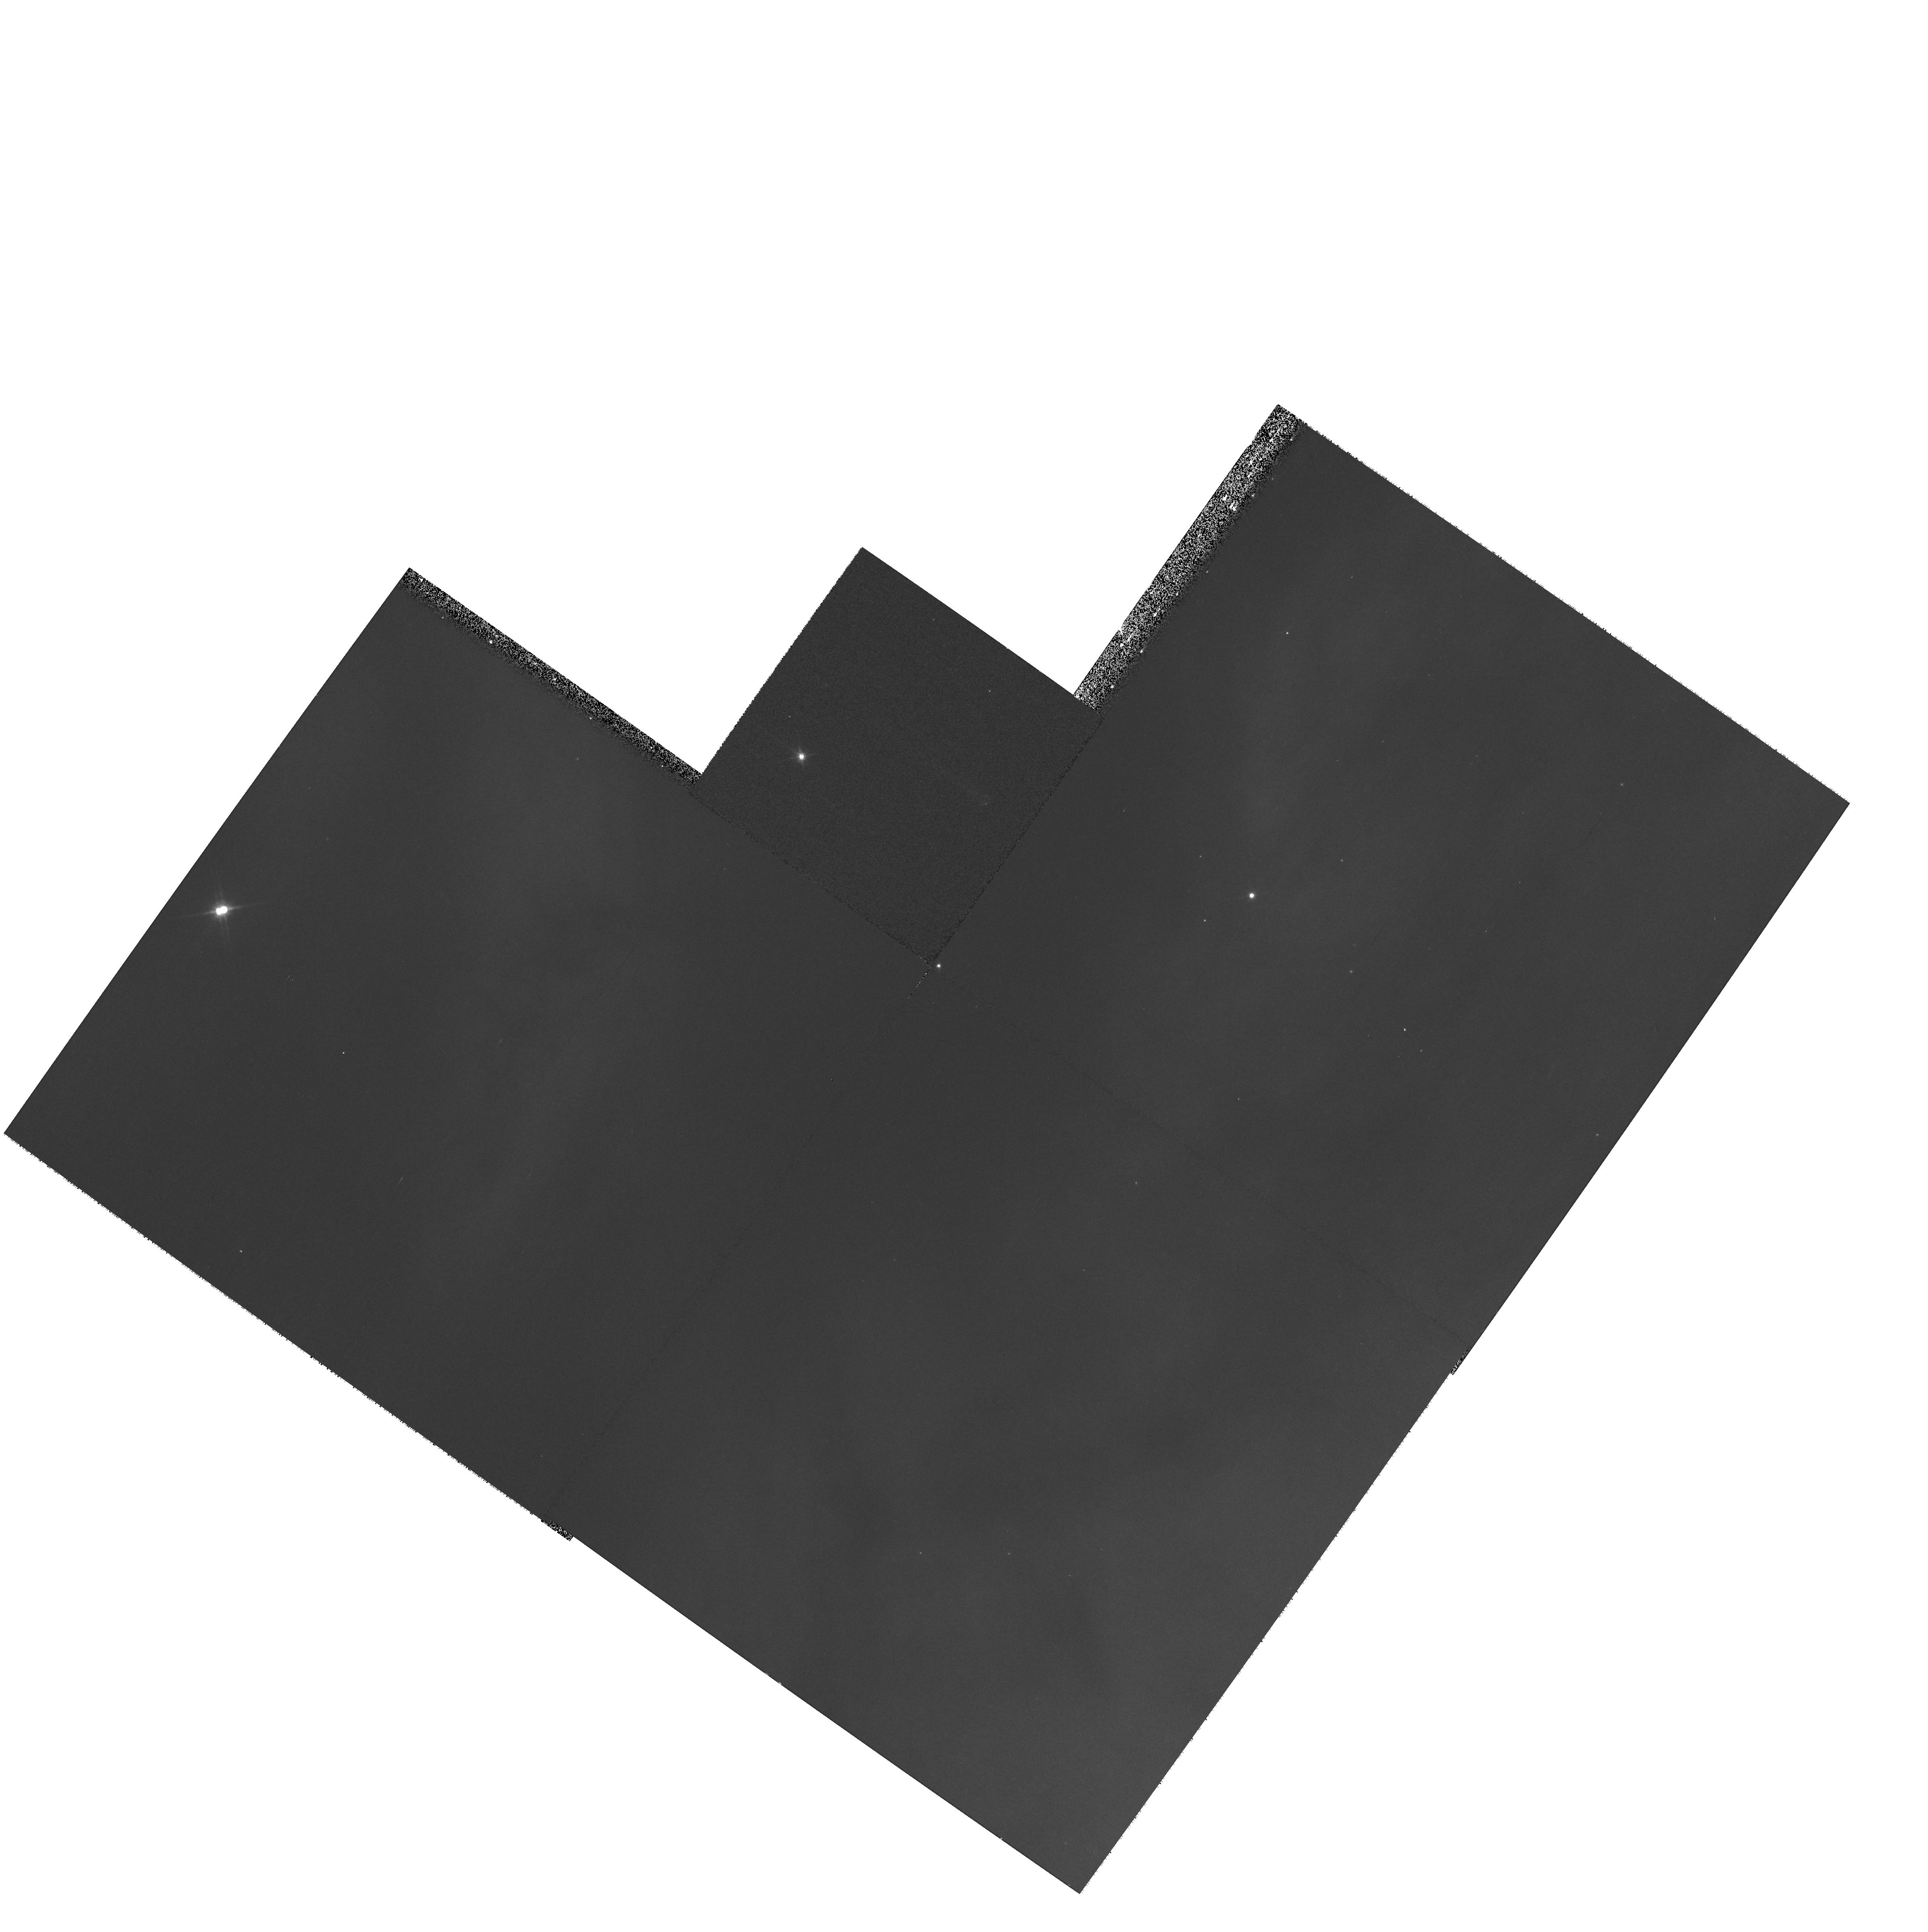
Target: field at RA 85.367°, Dec -1.798°
Instrument: WFPC2/PC
Filter: F814W
Exposure: 9 min
Observation ID: hst_9424_12_wfpc2_pc_f814w_u8ee12

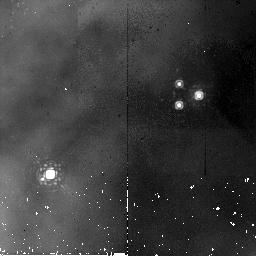
Target: NGC2024-VLA11
Instrument: NICMOS/NIC2
Filter: F187N
Exposure: 19 min
Observation ID: n8ee07010

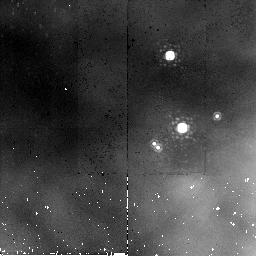
Target: NGC2024-VLA10
Instrument: NICMOS/NIC2
Filter: F187N
Exposure: 19 min
Observation ID: n8ee06010

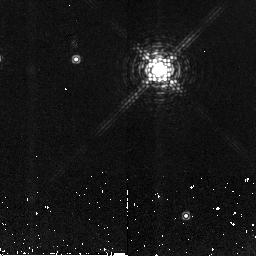
Target: NGC2024-VLA1
Instrument: NICMOS/NIC2
Filter: F190N
Exposure: 19 min
Observation ID: n8ee01020

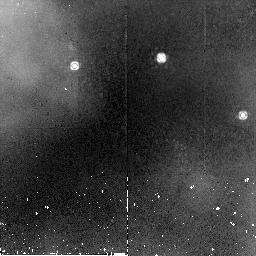
Target: NGC2024-VLA16
Instrument: NICMOS/NIC2
Filter: F187N
Exposure: 19 min
Observation ID: n8ee10010

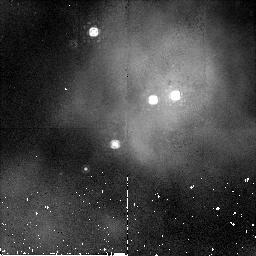
Target: NGC2024-VLA15
Instrument: NICMOS/NIC2
Filter: F187N
Exposure: 19 min
Observation ID: n8ee09010

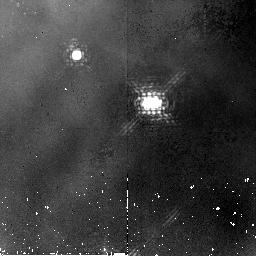
Target: NGC2024-VLA5
Instrument: NICMOS/NIC2
Filter: F187N
Exposure: 19 min
Observation ID: n8ee04010

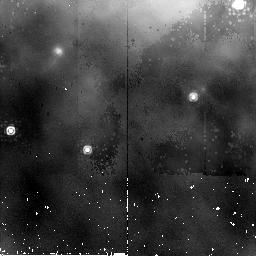
Target: NGC2024-VLA20
Instrument: NICMOS/NIC2
Filter: F187N
Exposure: 19 min
Observation ID: n8ee13010

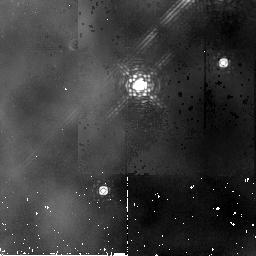
Target: NGC2024-VLA19
Instrument: NICMOS/NIC2
Filter: F187N
Exposure: 19 min
Observation ID: n8ee12010

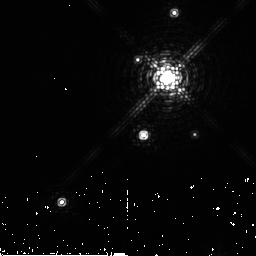
Target: NGC2024-VLA2-VLA3
Instrument: NICMOS/NIC2
Filter: F190N
Exposure: 19 min
Observation ID: n8ee02020

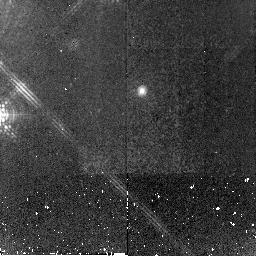
Target: NGC2024-VLA4
Instrument: NICMOS/NIC2
Filter: F190N
Exposure: 19 min
Observation ID: n8ee03020

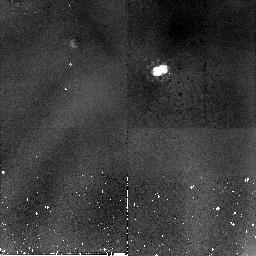
Target: NGC2024-VLA7
Instrument: NICMOS/NIC2
Filter: F187N
Exposure: 19 min
Observation ID: n8ee14010

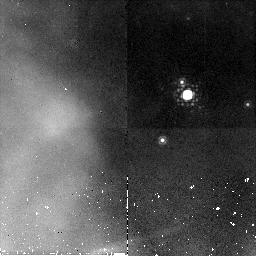
Target: NGC2024-VLA8
Instrument: NICMOS/NIC2
Filter: F187N
Exposure: 19 min
Observation ID: n8ee05010

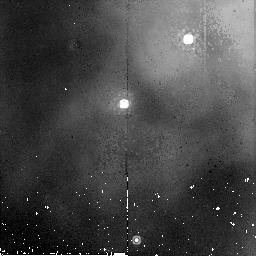
Target: NGC2024-VLA12-VLA13
Instrument: NICMOS/NIC2
Filter: F187N
Exposure: 19 min
Observation ID: n8ee08010

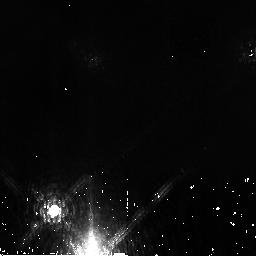
Target: NGC2024-VLA17-VLA18
Instrument: NICMOS/NIC2
Filter: F190N
Exposure: 19 min
Observation ID: n8ee11020

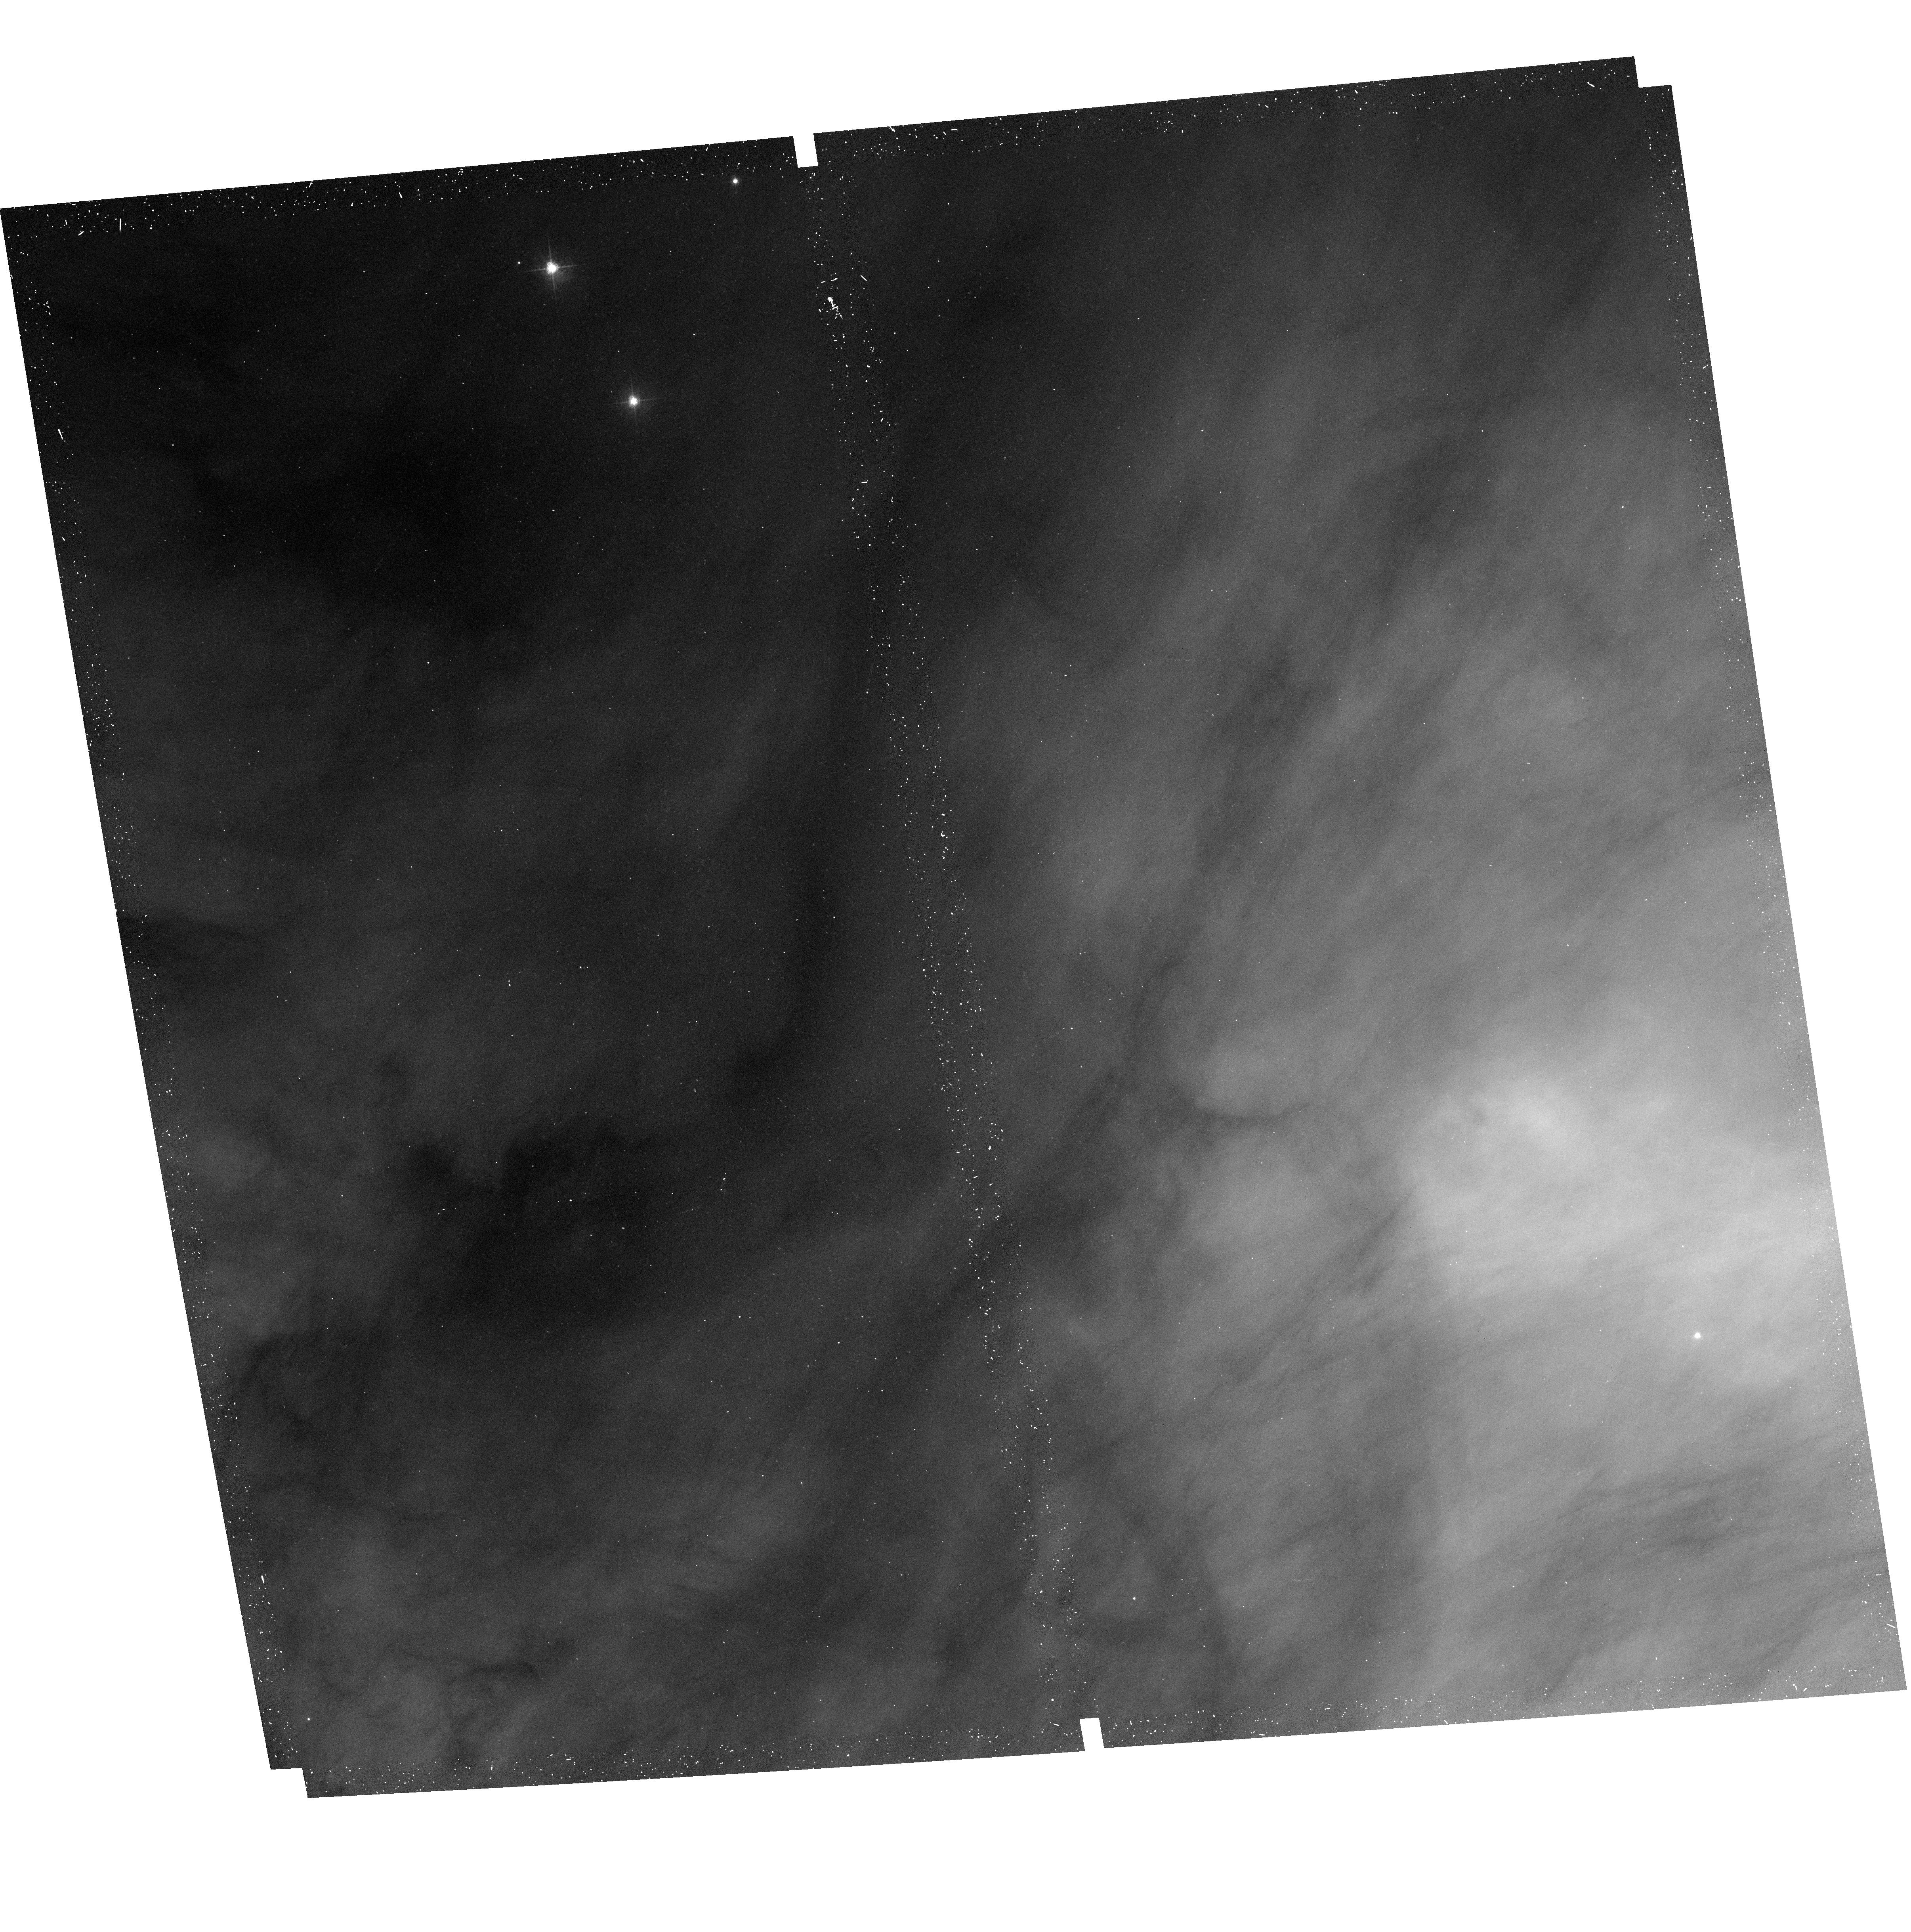
Target: field at RA 85.467°, Dec -1.744°
Instrument: ACS/WFC
Filter: F658N
Exposure: 17 min
Observation ID: hst_9424_08_acs_wfc_f658n_j8ee08

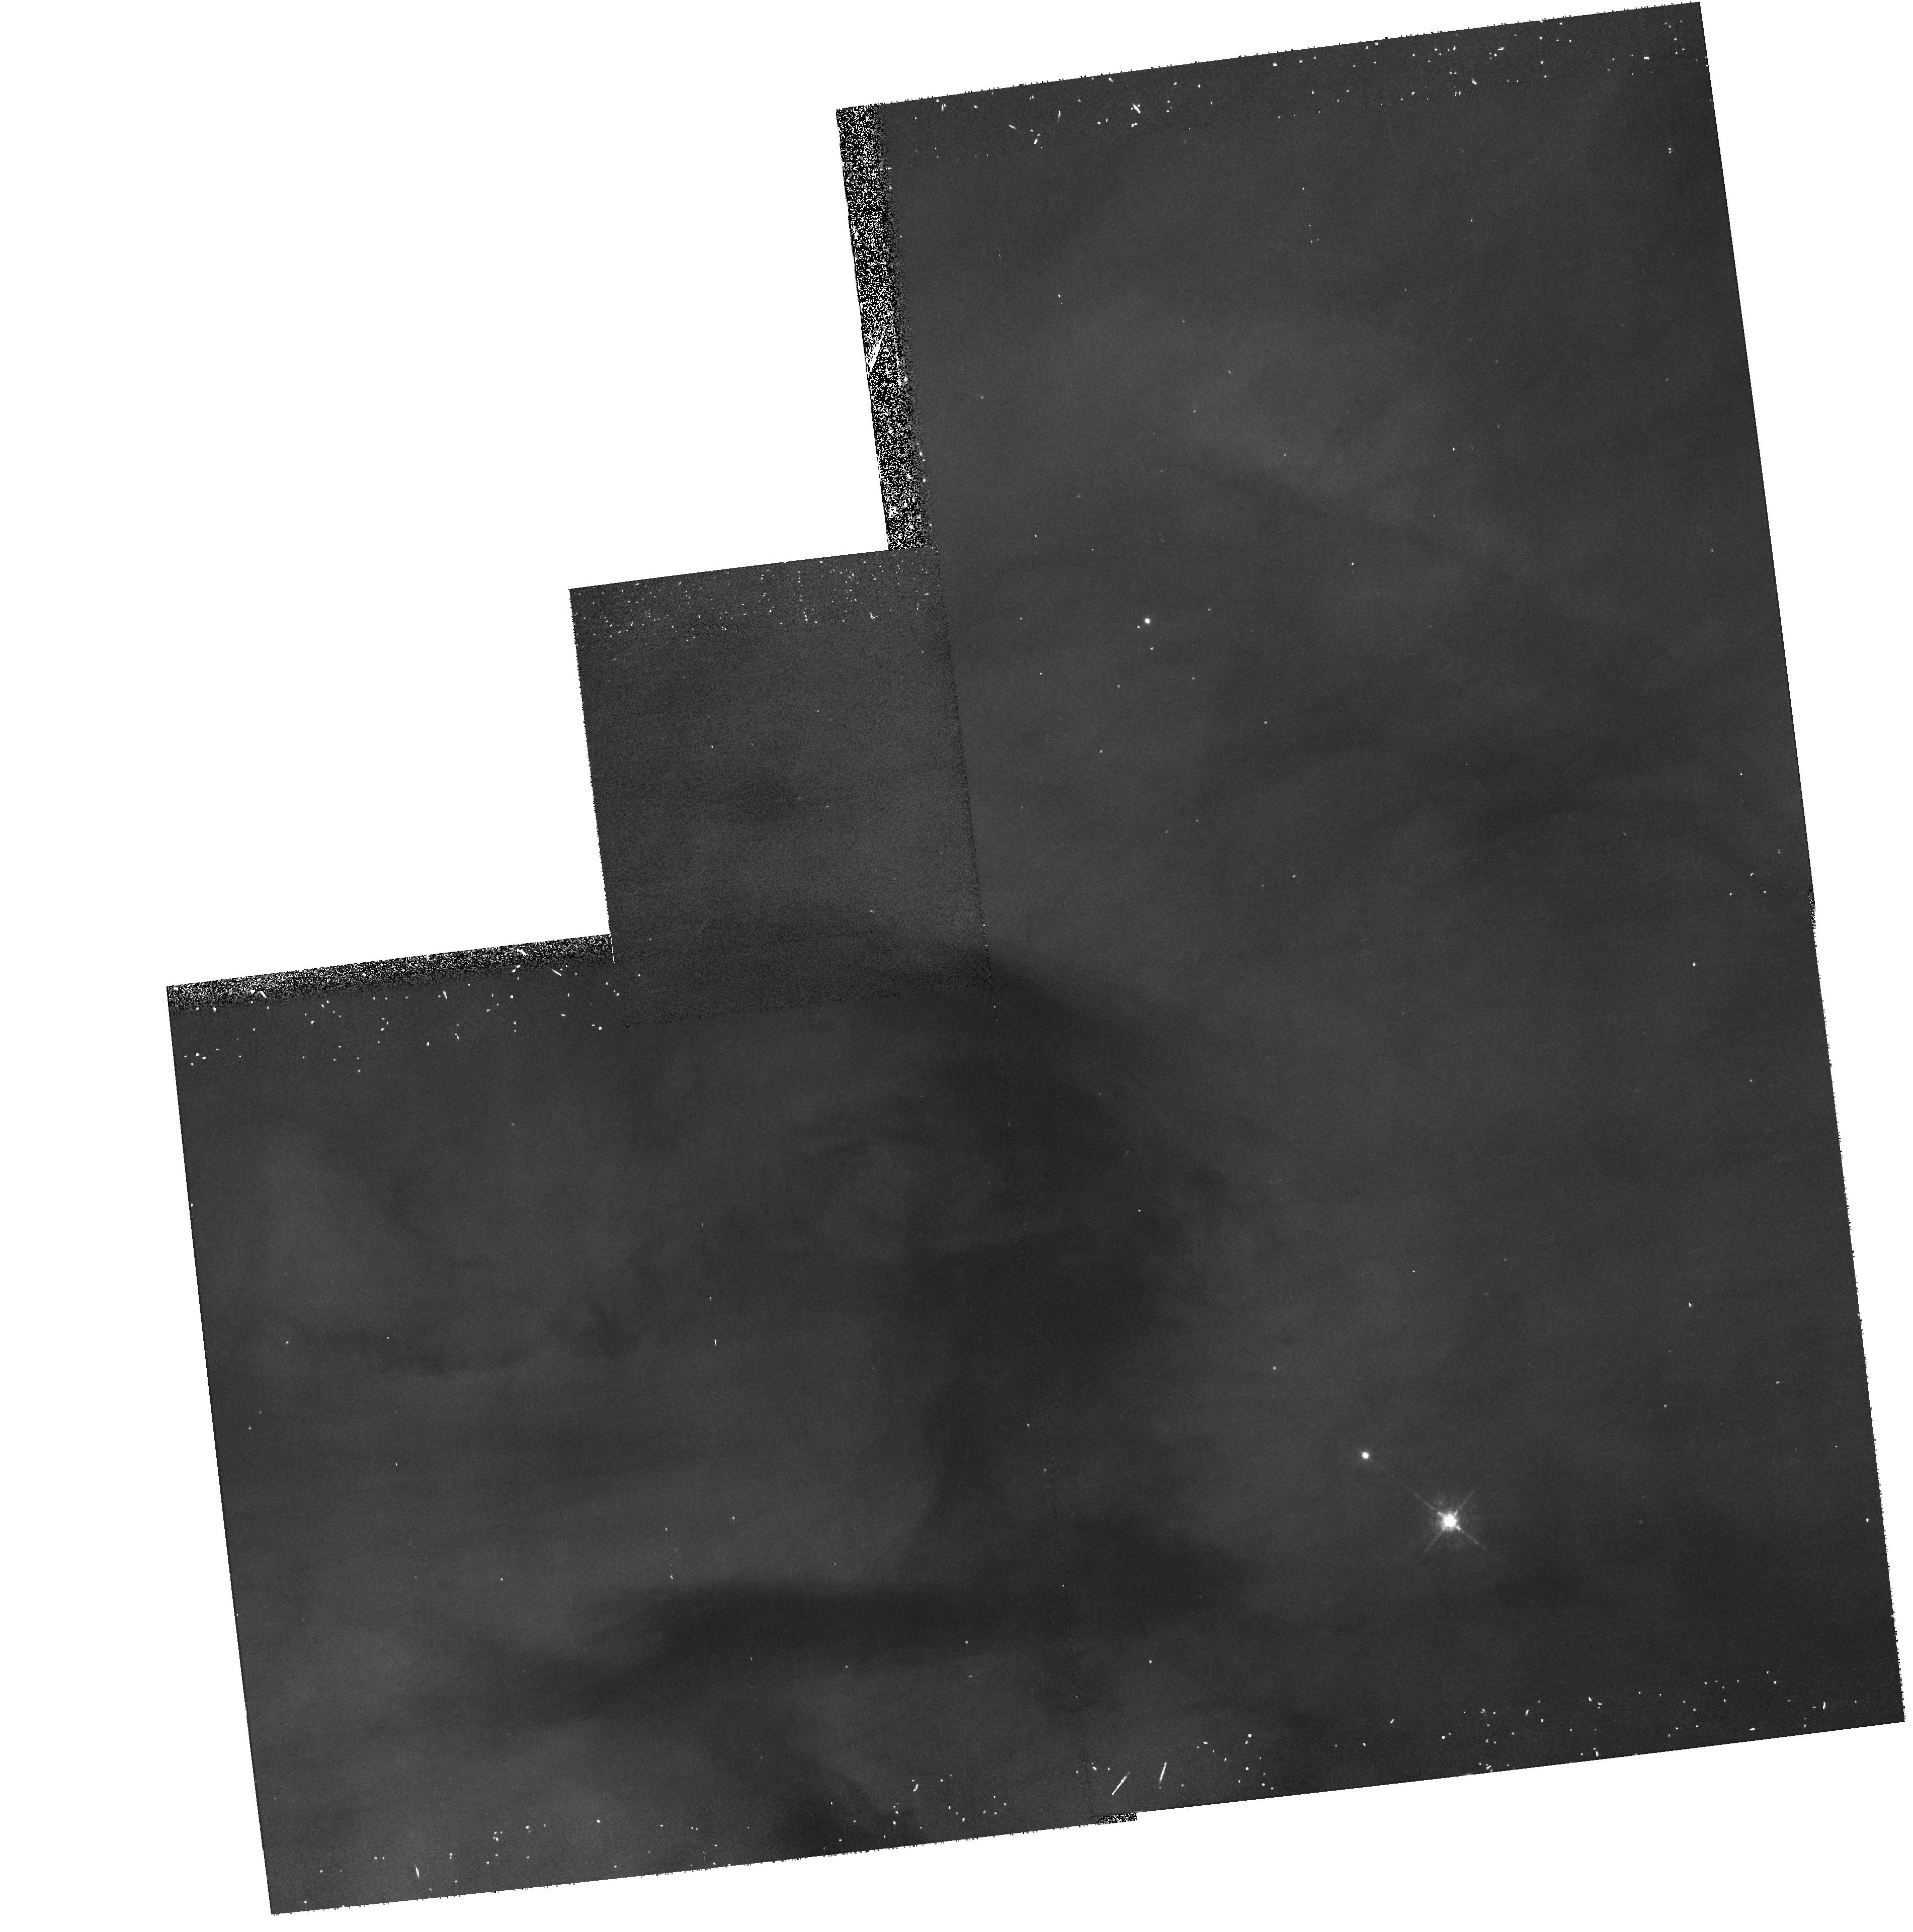
Target: field at RA 85.442°, Dec -1.783°
Instrument: WFPC2/PC
Filter: F656N
Exposure: 17 min
Observation ID: hst_9424_06_wfpc2_pc_f656n_u8ee06

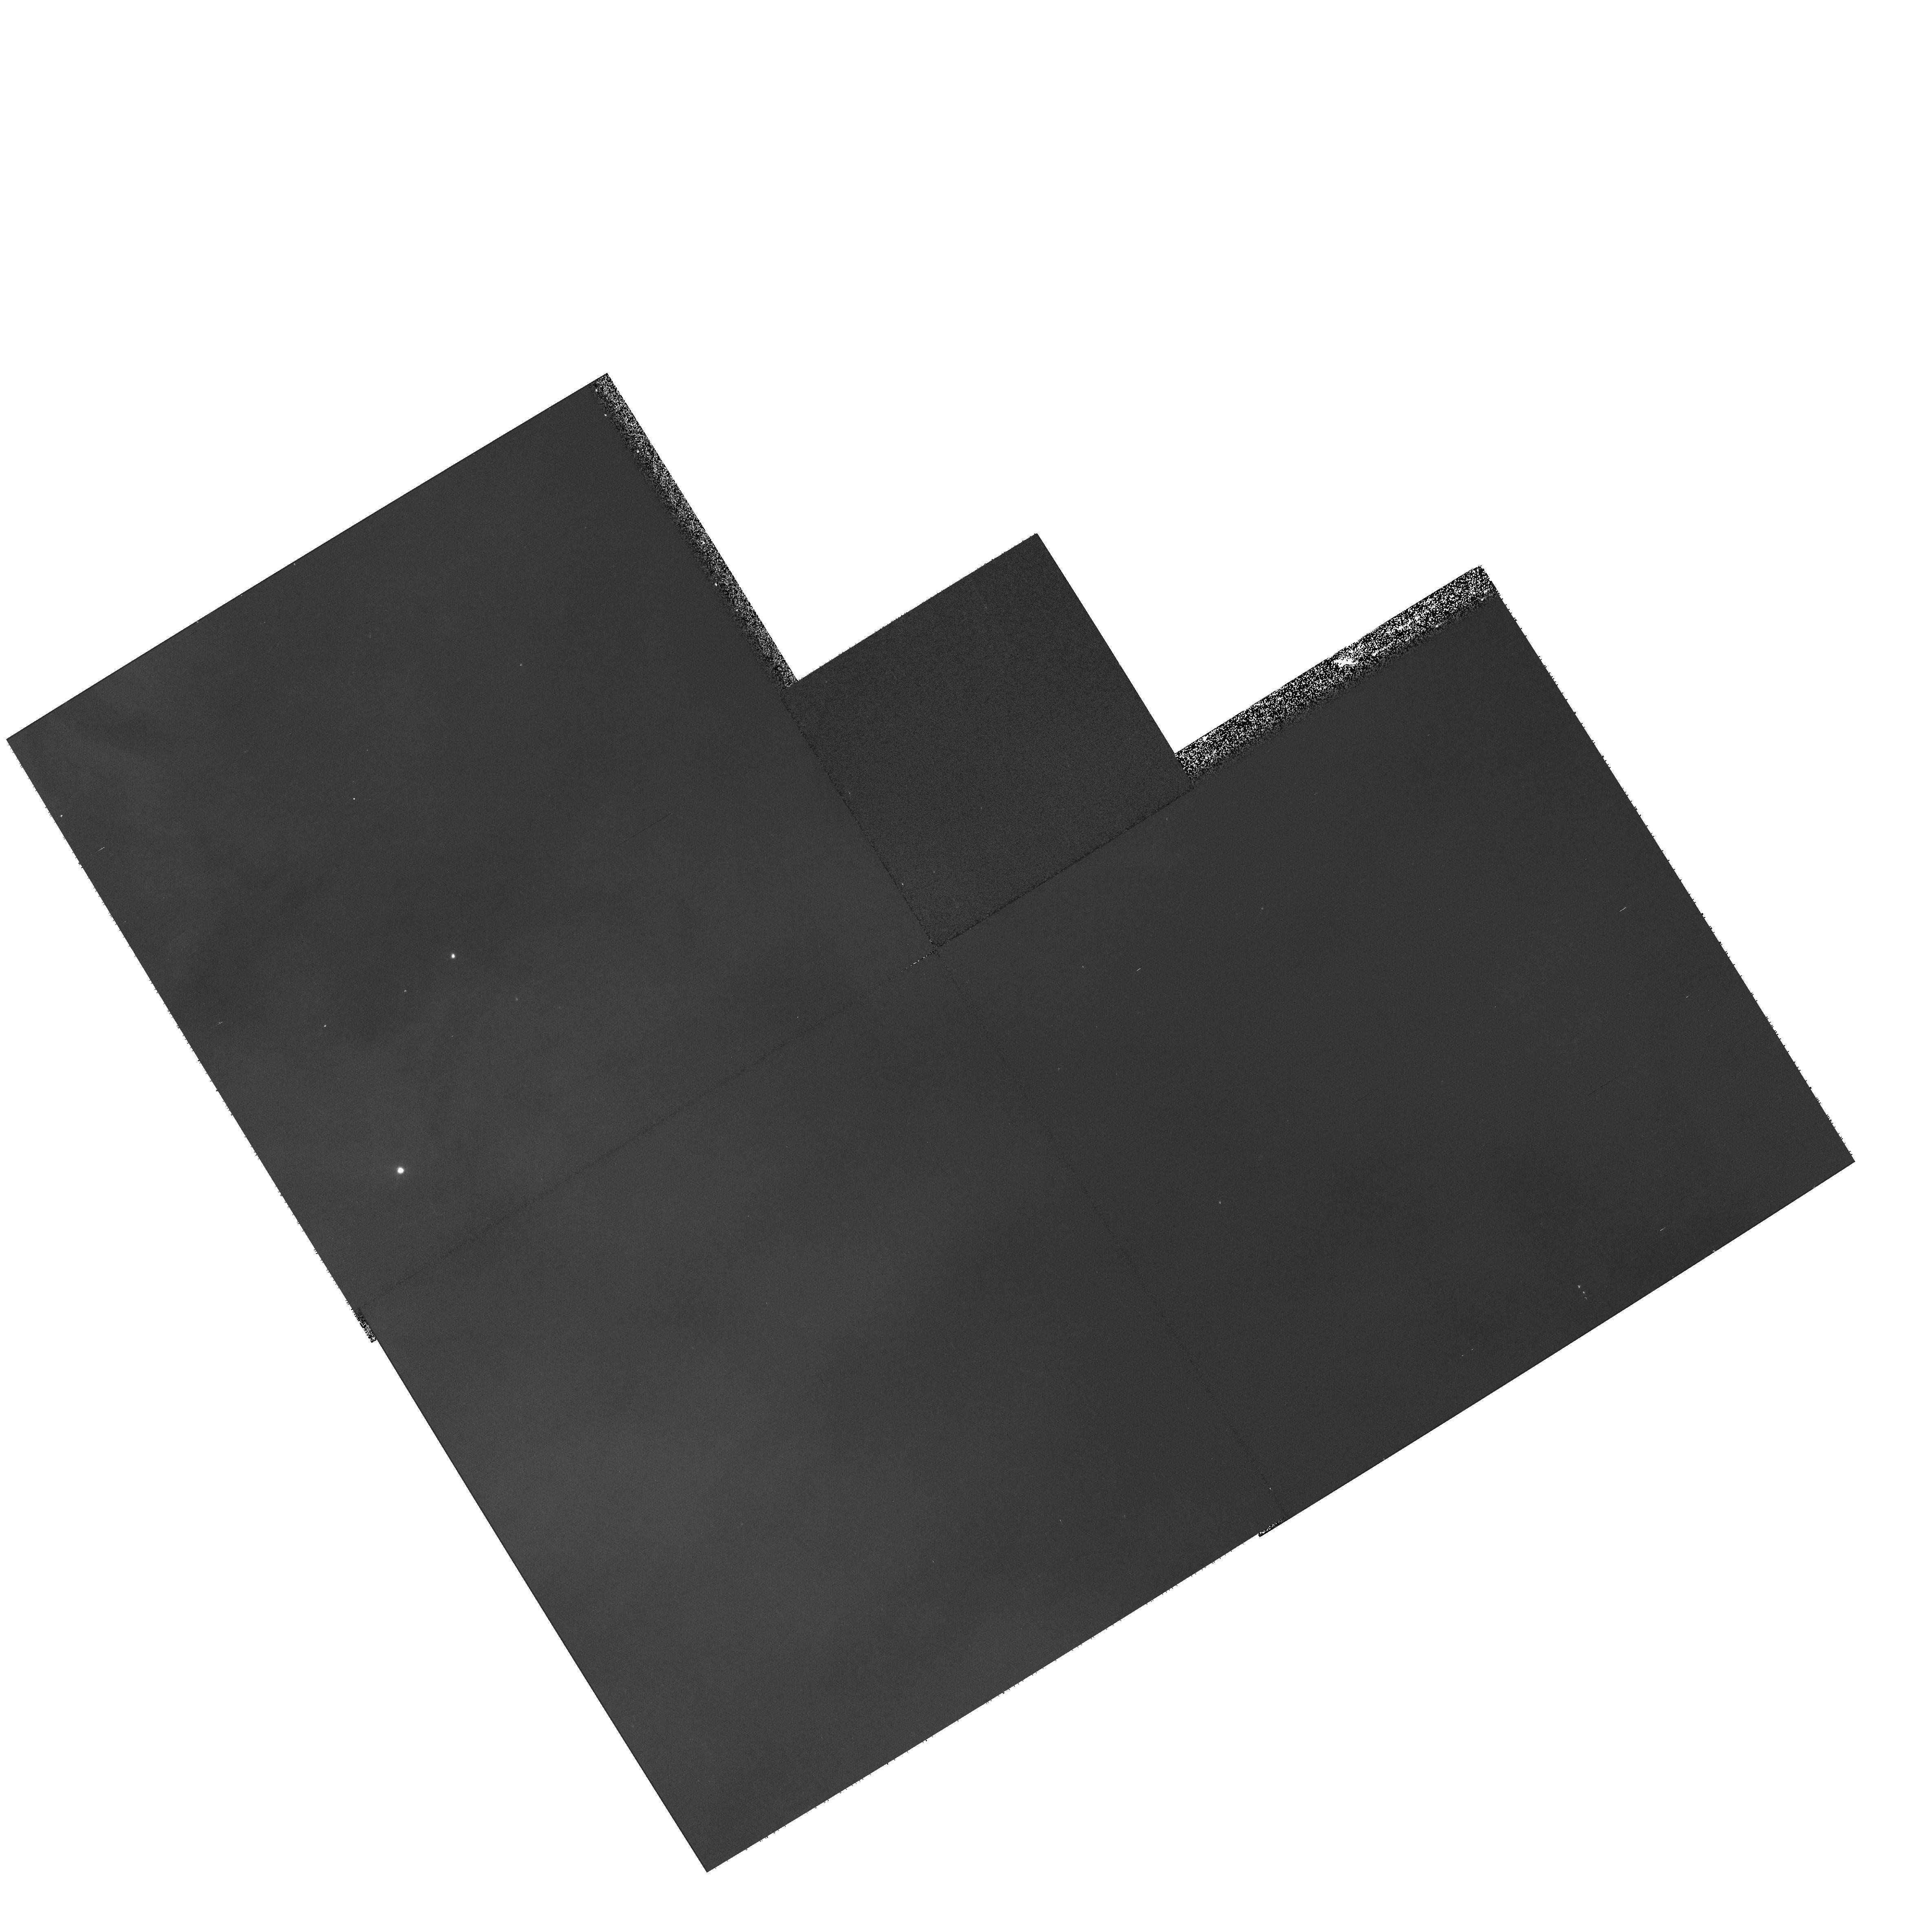
Target: field at RA 85.308°, Dec -1.818°
Instrument: WFPC2/PC
Filter: F814W
Exposure: 9 min
Observation ID: hst_9424_04_wfpc2_pc_f814w_u8ee04

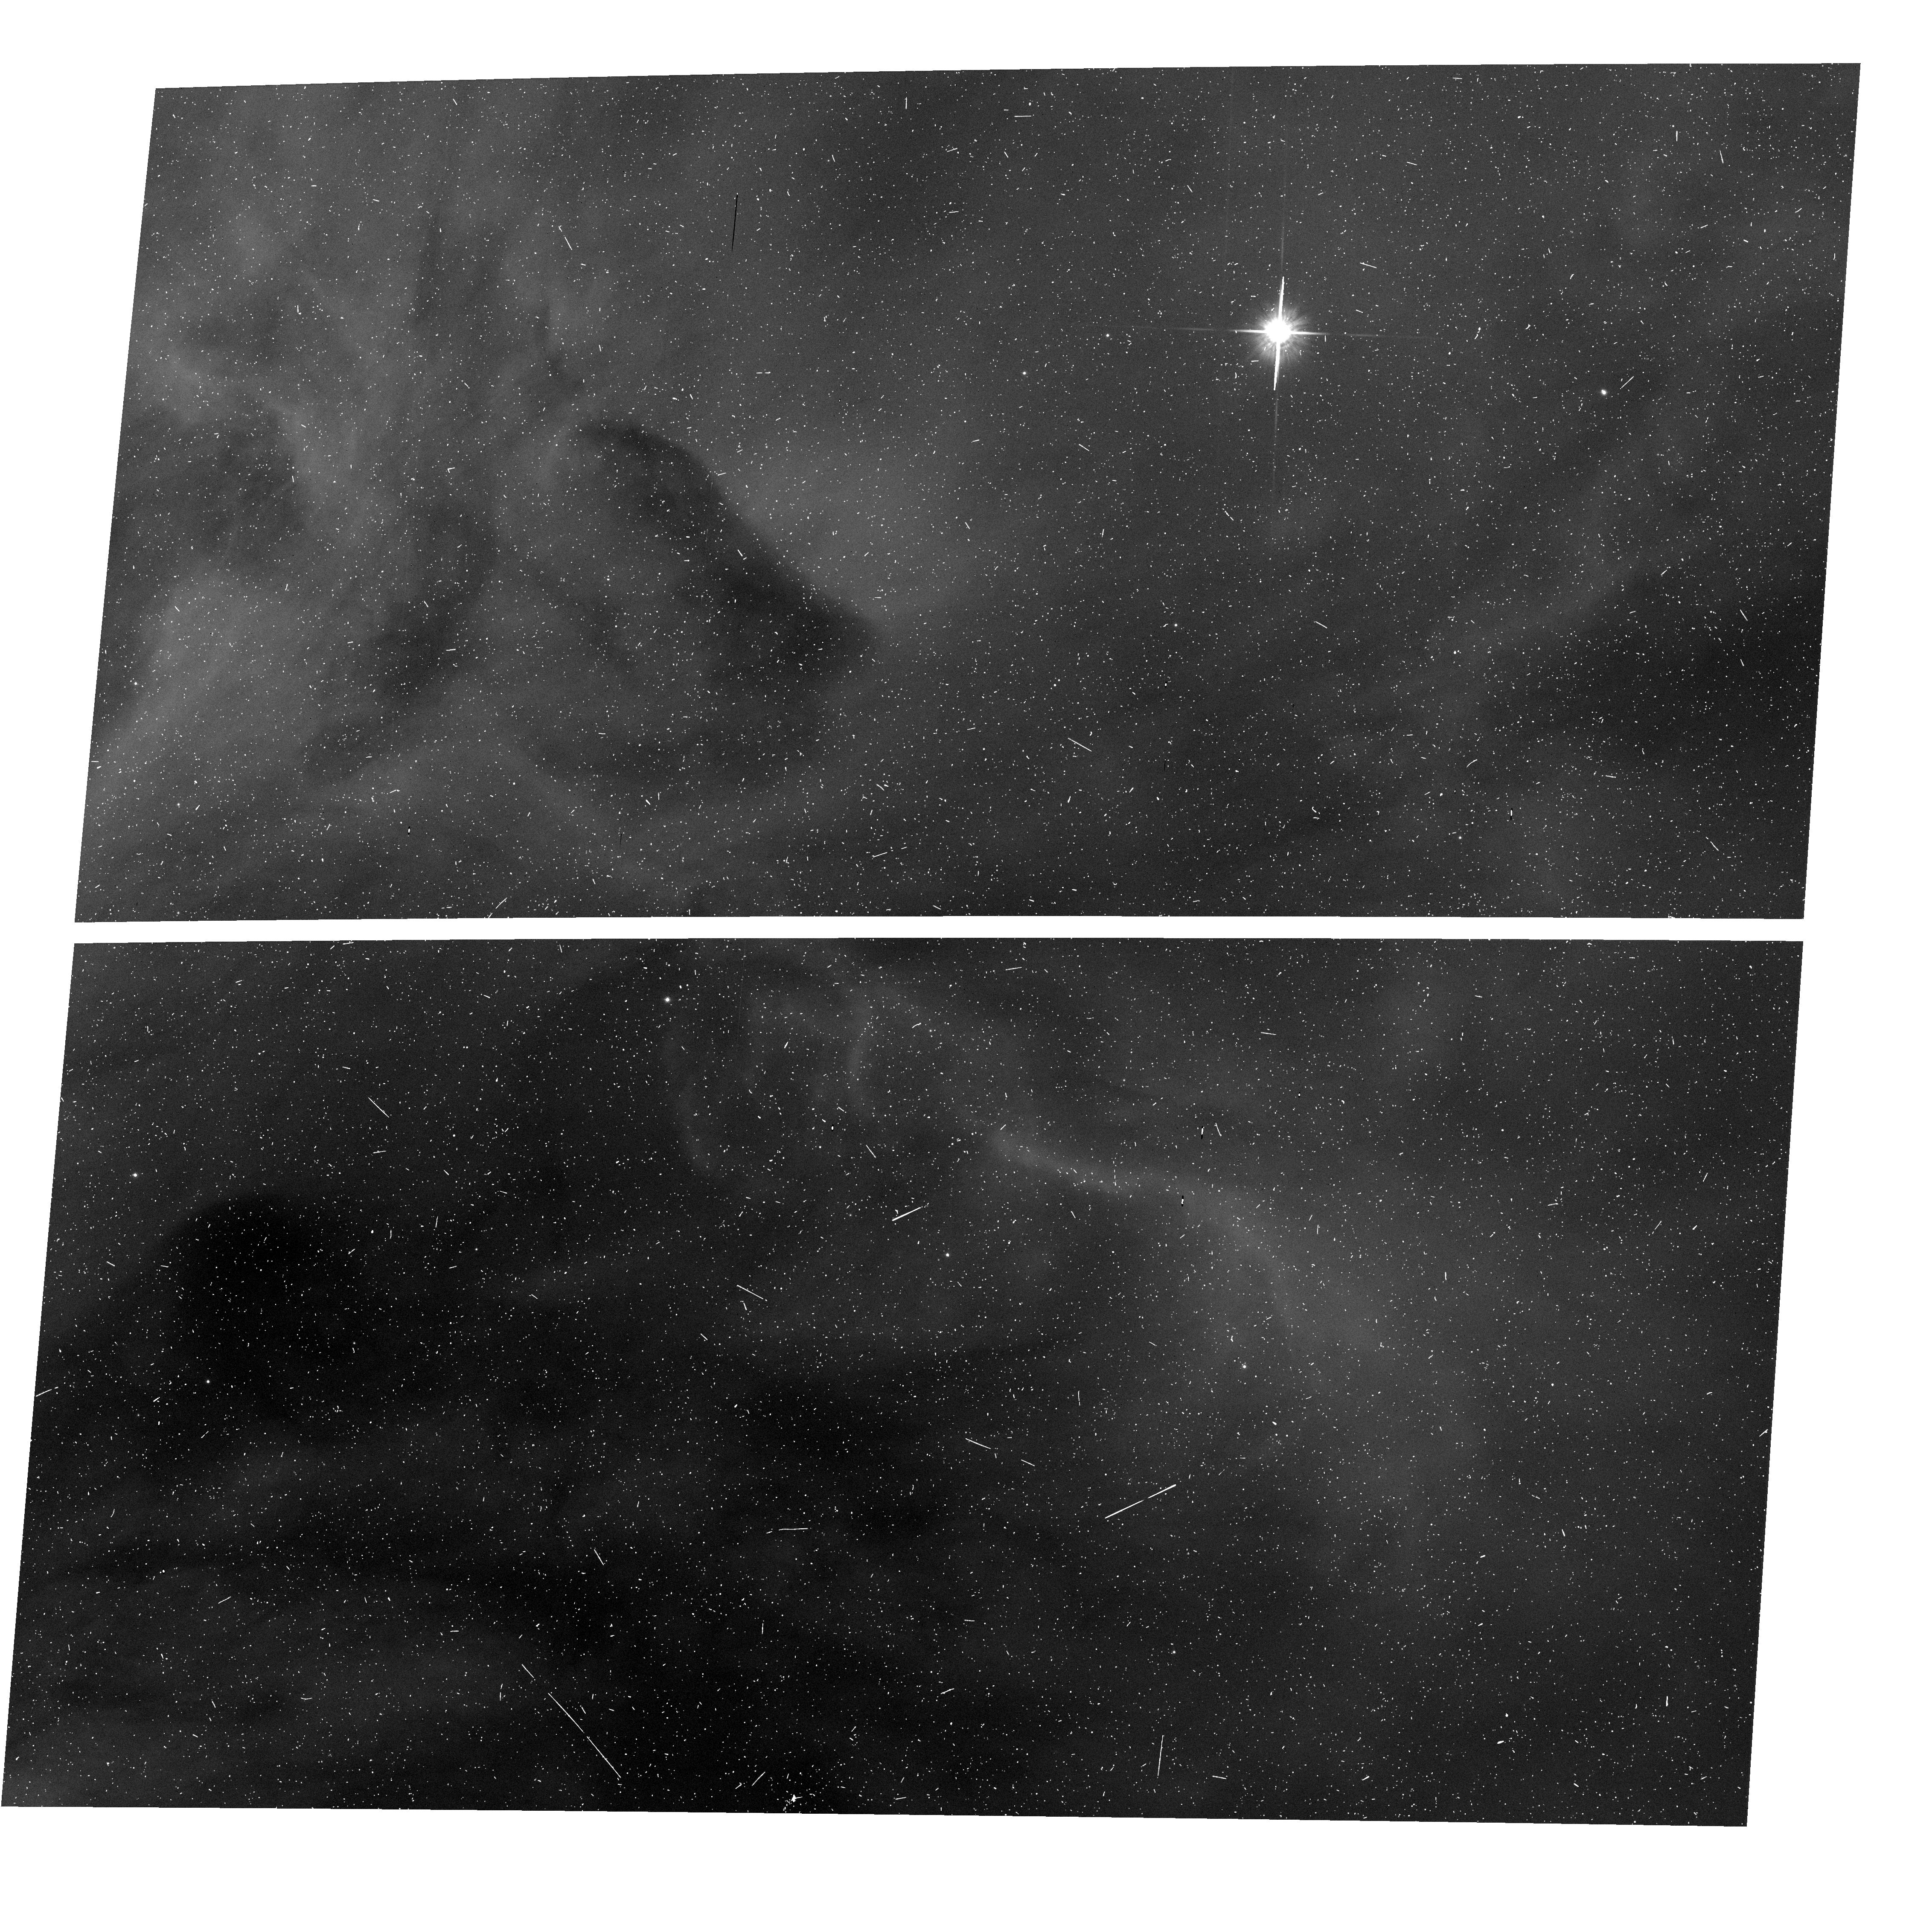
Target: field at RA 85.250°, Dec -1.890°
Instrument: ACS/WFC
Filter: F814W
Exposure: 8 min
Observation ID: hst_9424_03_acs_wfc_f814w_j8ee03

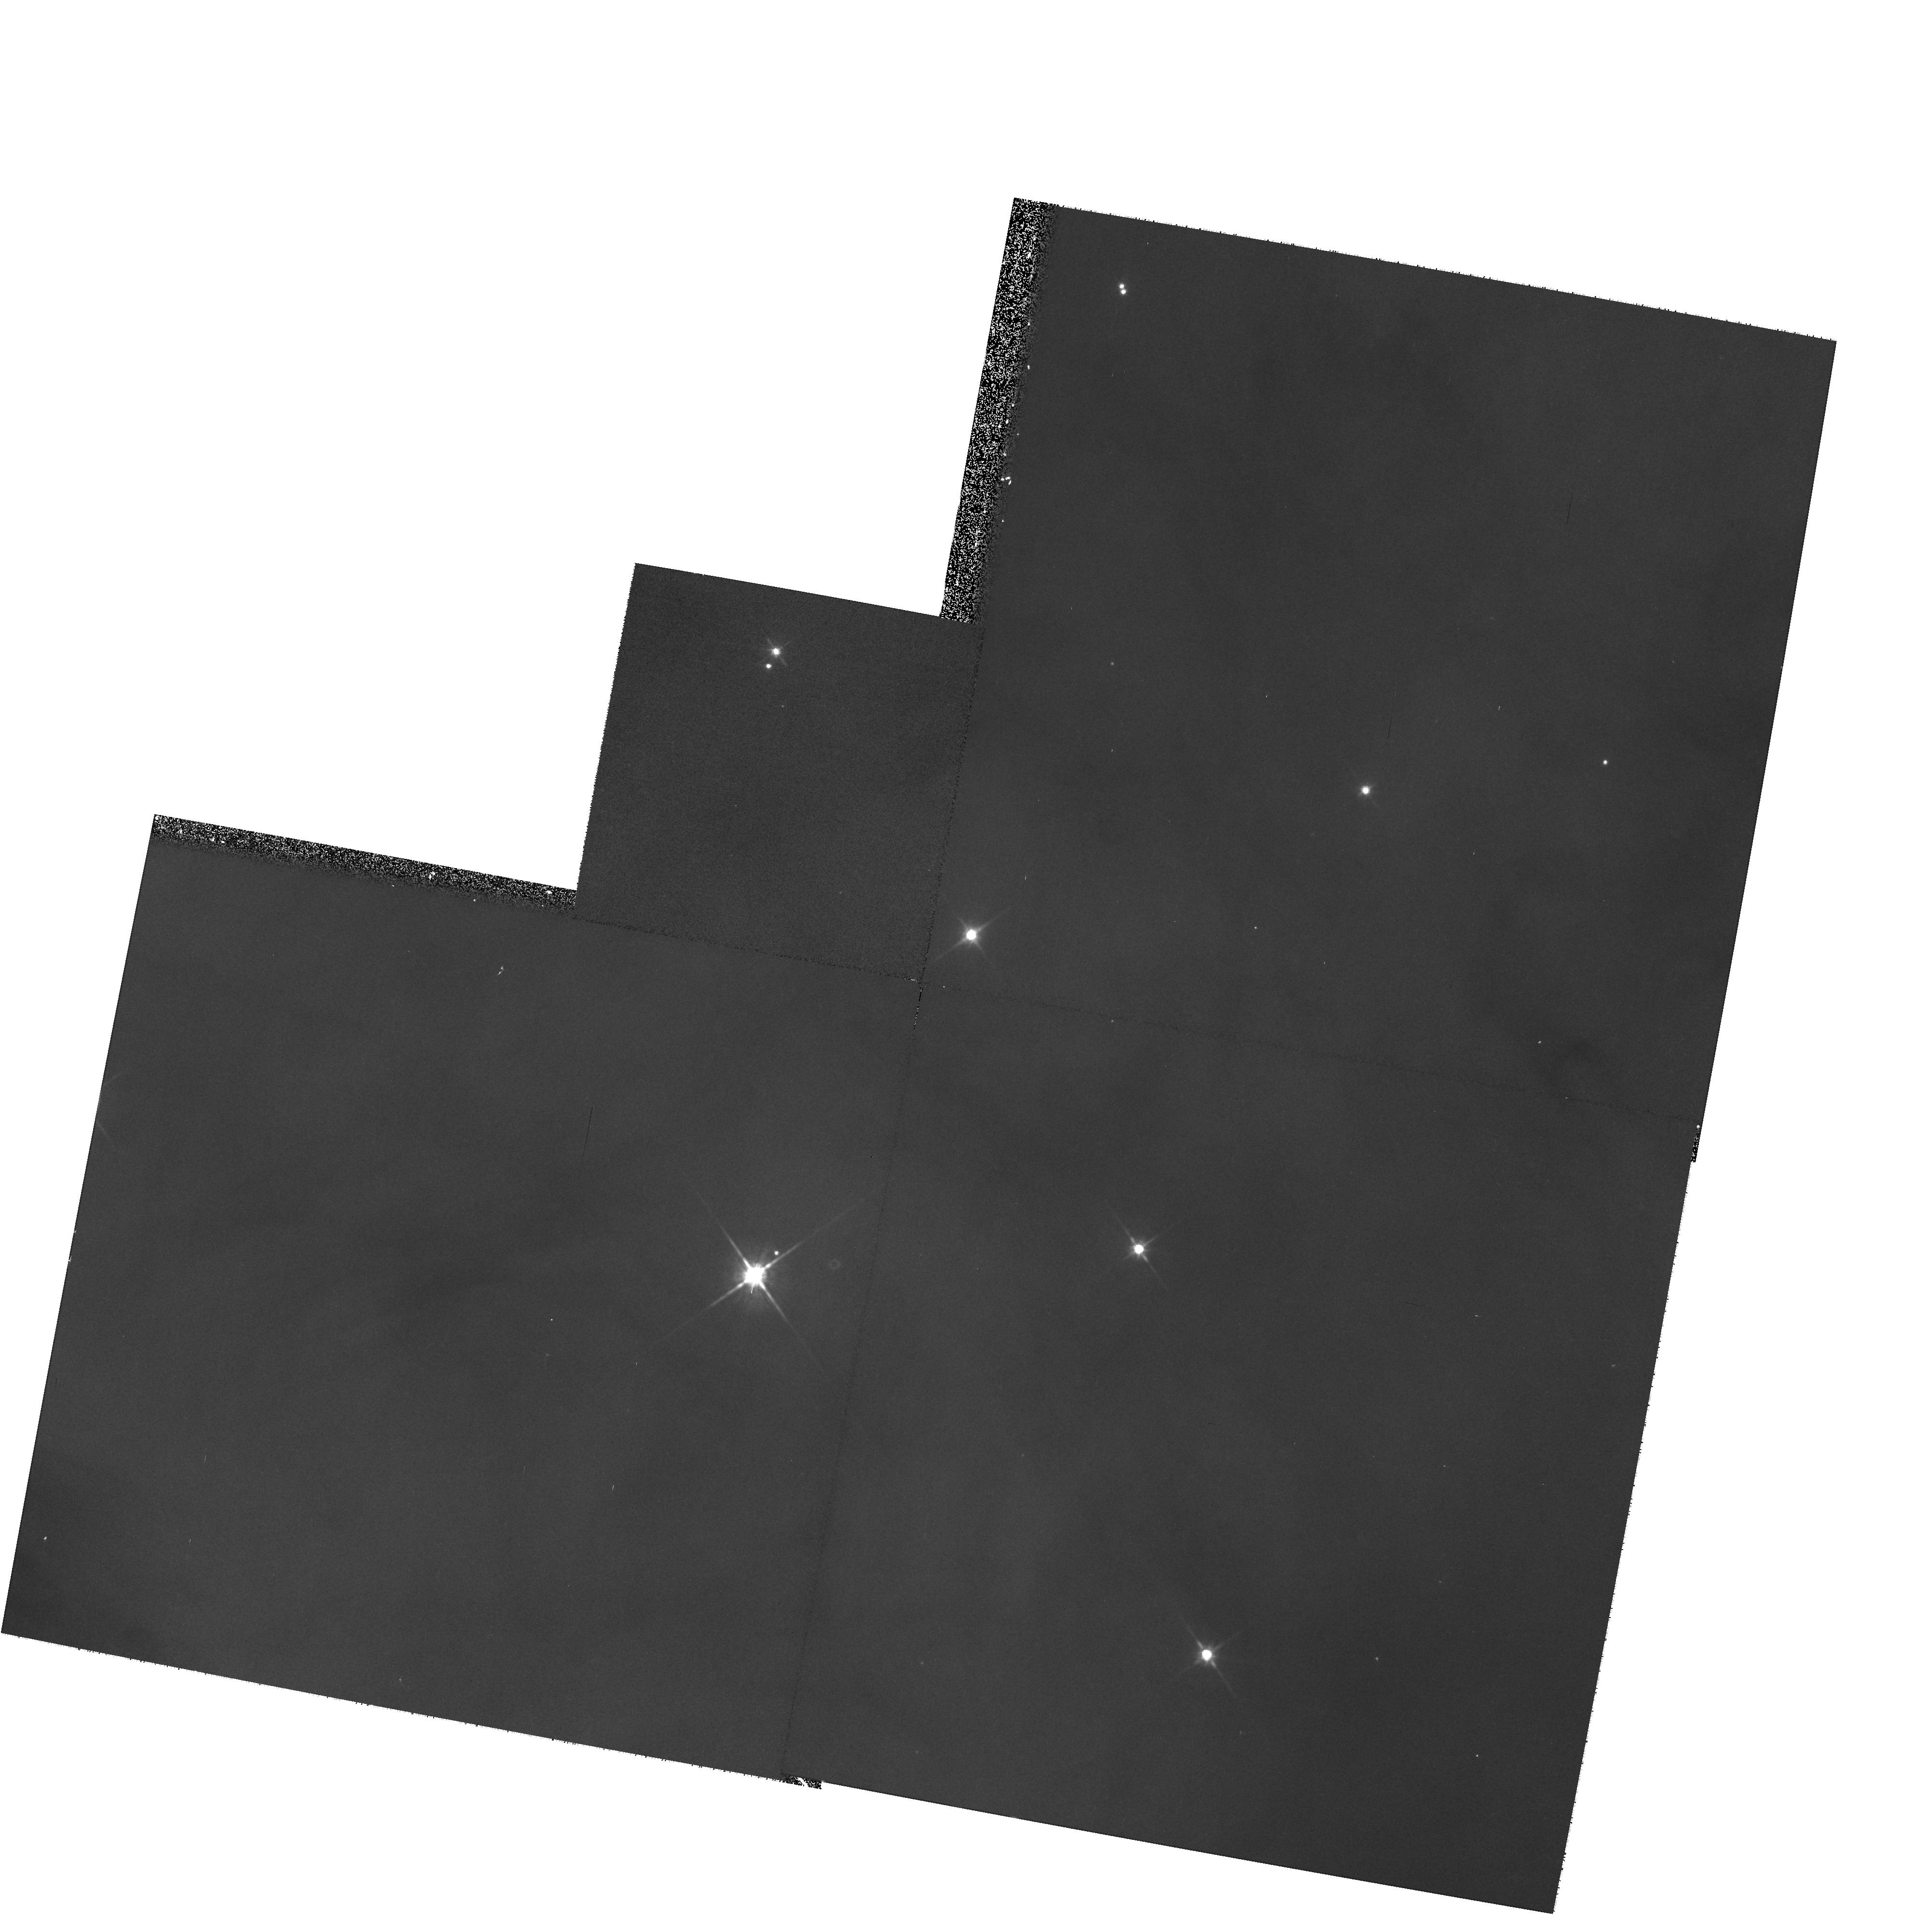
Target: field at RA 85.414°, Dec -1.771°
Instrument: WFPC2/PC
Filter: F814W
Exposure: 9 min
Observation ID: hst_9424_10_wfpc2_pc_f814w_u8ee10

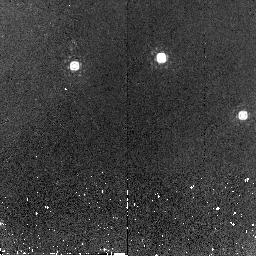
Target: NGC2024-VLA16
Instrument: NICMOS/NIC2
Filter: F190N
Exposure: 19 min
Observation ID: n8ee10020

Externally Illuminated Circumstellar Material in the Young Nebulous Cluster NGC 2024 (PI: Stapelfeldt, Karl)

HST imaging of the Orion M42 H II region has revealed circumstellar emission and absorption regions (``proplyds'') with sizes comparable to those expected for protoplanetary disks. Disk morphology is directly observed in a dozen cases; disk photoevaporation is now the working model to explain the ionized rims seen at more than 100 Trapezium cluster stars. Are the Trapezium circumstances unique? Different cluster ages, densities, and UV radiation fields may strongly affect proplyd characteristics. To address these questions, we have searched for proplyds in several other young nebulous clusters, and found that the embedded infrared cluster associated with the NGC 2024 H II region has a large group of strong proplyd candidates. Our WFPC2 images of the optically visible edge of the cluster have identified an HAlpha proplyd aligned toward a B0 star. Our VLA 3.6 cm maps show compact ionization regions coincident with 20 members of the infrared cluster - a result similar to the original VLA proplyd discovery in M42 by Churchwell (1987). These results strongly indicate that infrared emission line imaging of selected cluster members should reveal many objects similar to the those in M42. We propose NIC2 Paschen Alpha and continuum imaging of fourteen of the NGC 2024 compact VLA sources. Our goal is to resolve and characterize their circumstellar structures, and compare them with those seen in M42.